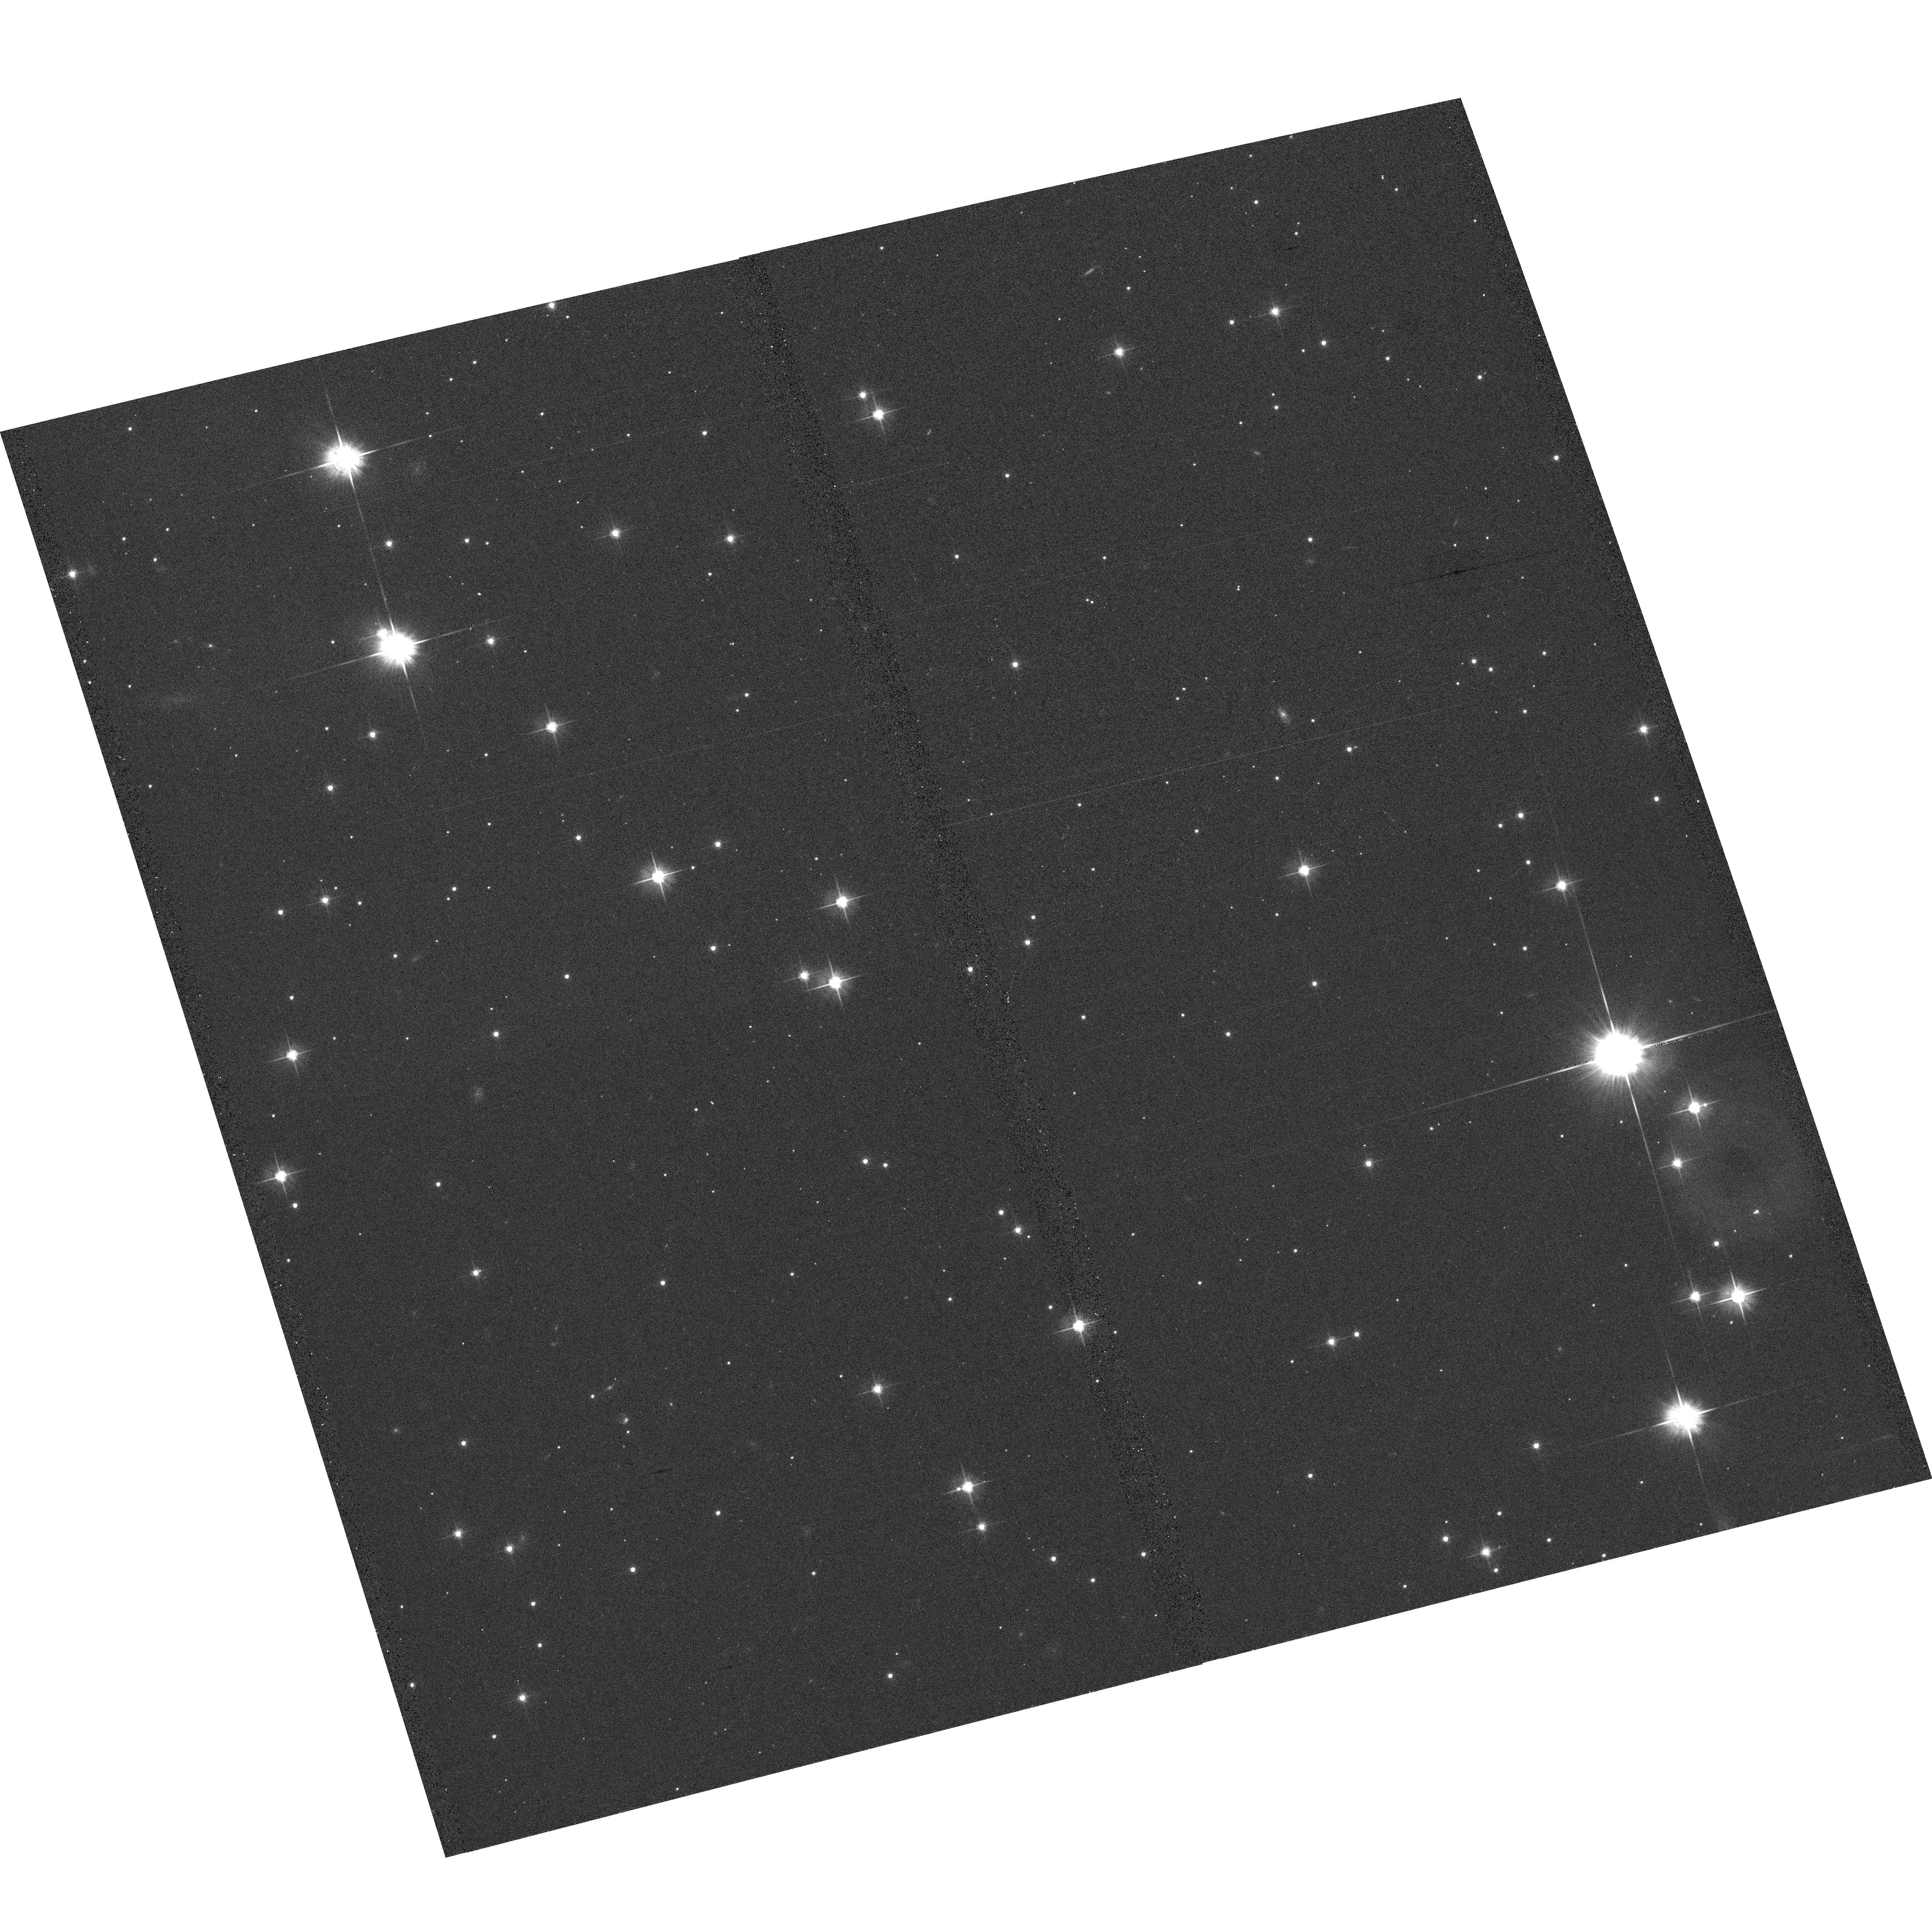
Target: ER8-FIELD. Instrument: ACS/WFC. Filter: F606W. Exposure: 4 min. Observation ID: hst_9751_12_acs_wfc_f606w_j8ps12

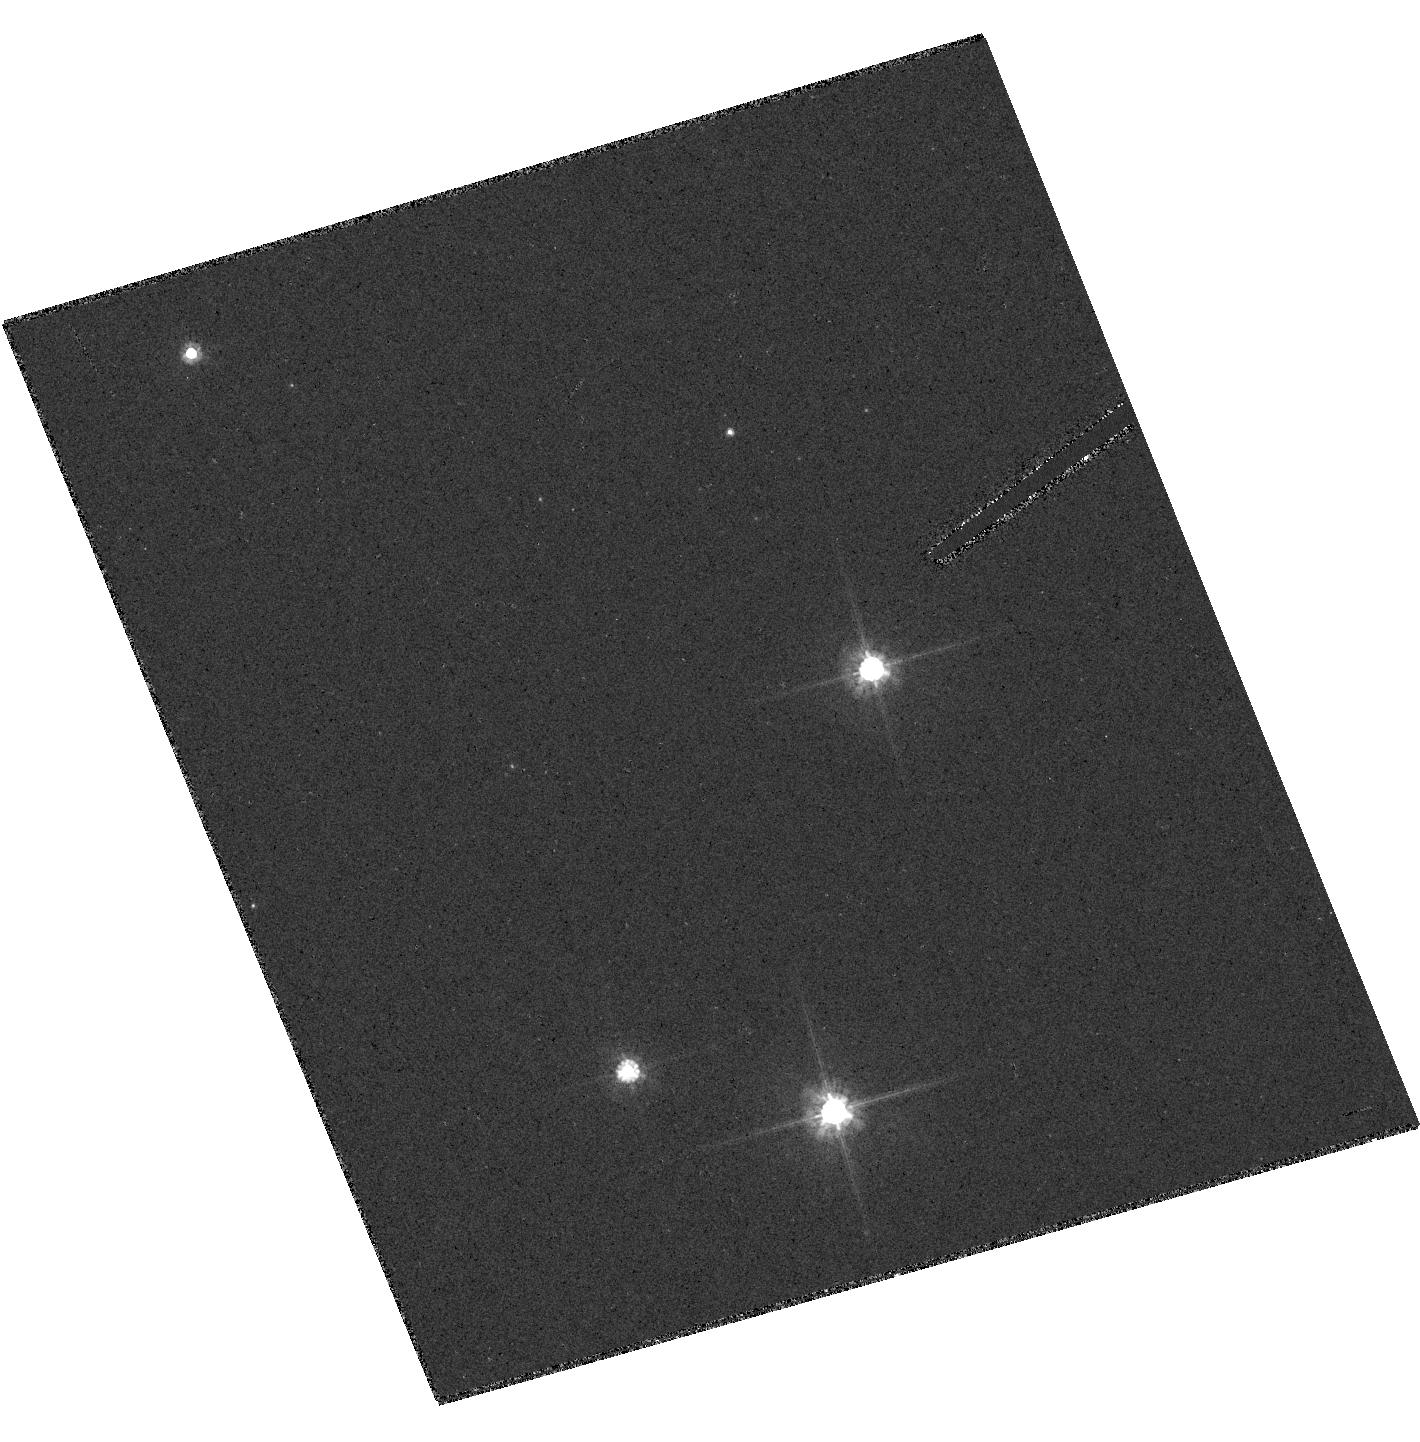
Target: ER8-HRC. Instrument: ACS/HRC. Filter: F606W. Exposure: 4 min. Observation ID: hst_9751_31_acs_hrc_f606w_j8ps31

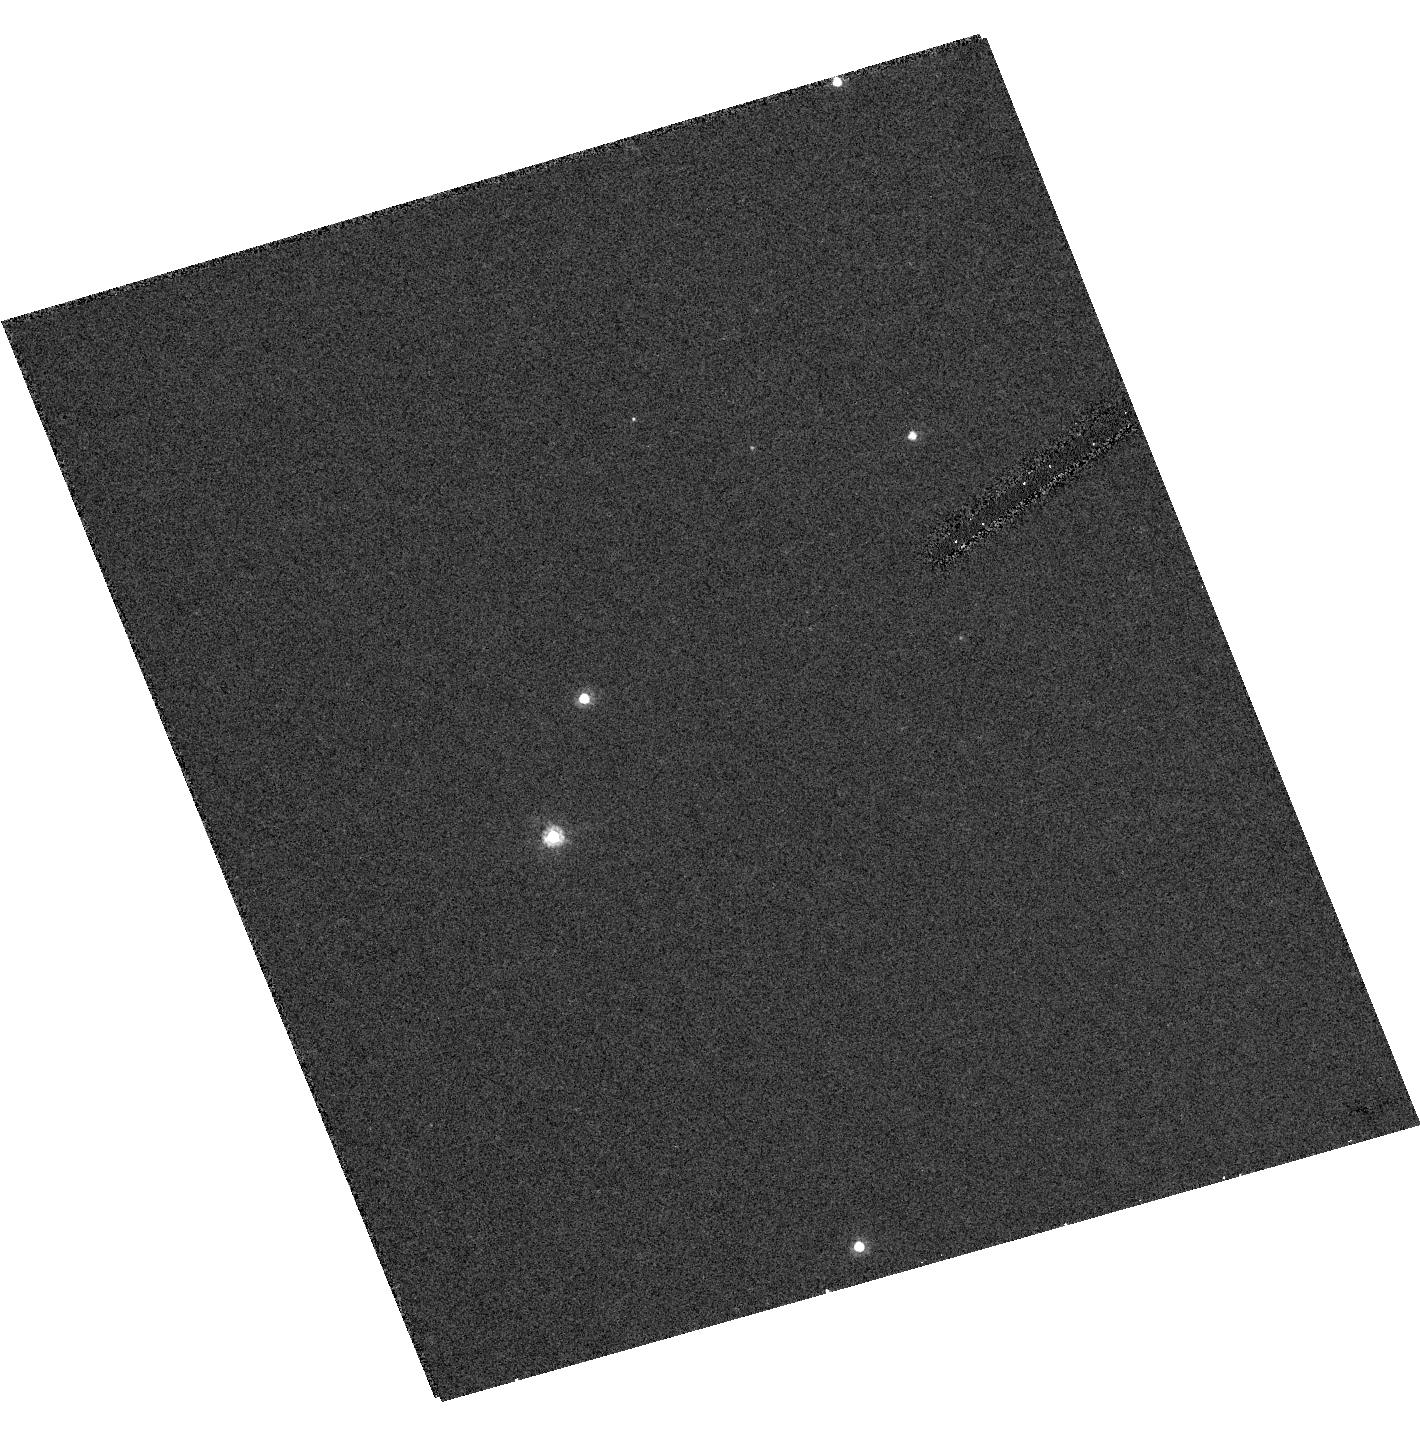
Target: ER8-FIELD. Instrument: ACS/HRC. Filter: F606W. Exposure: 6 min. Observation ID: hst_9751_51_acs_hrc_f606w_j8ps51

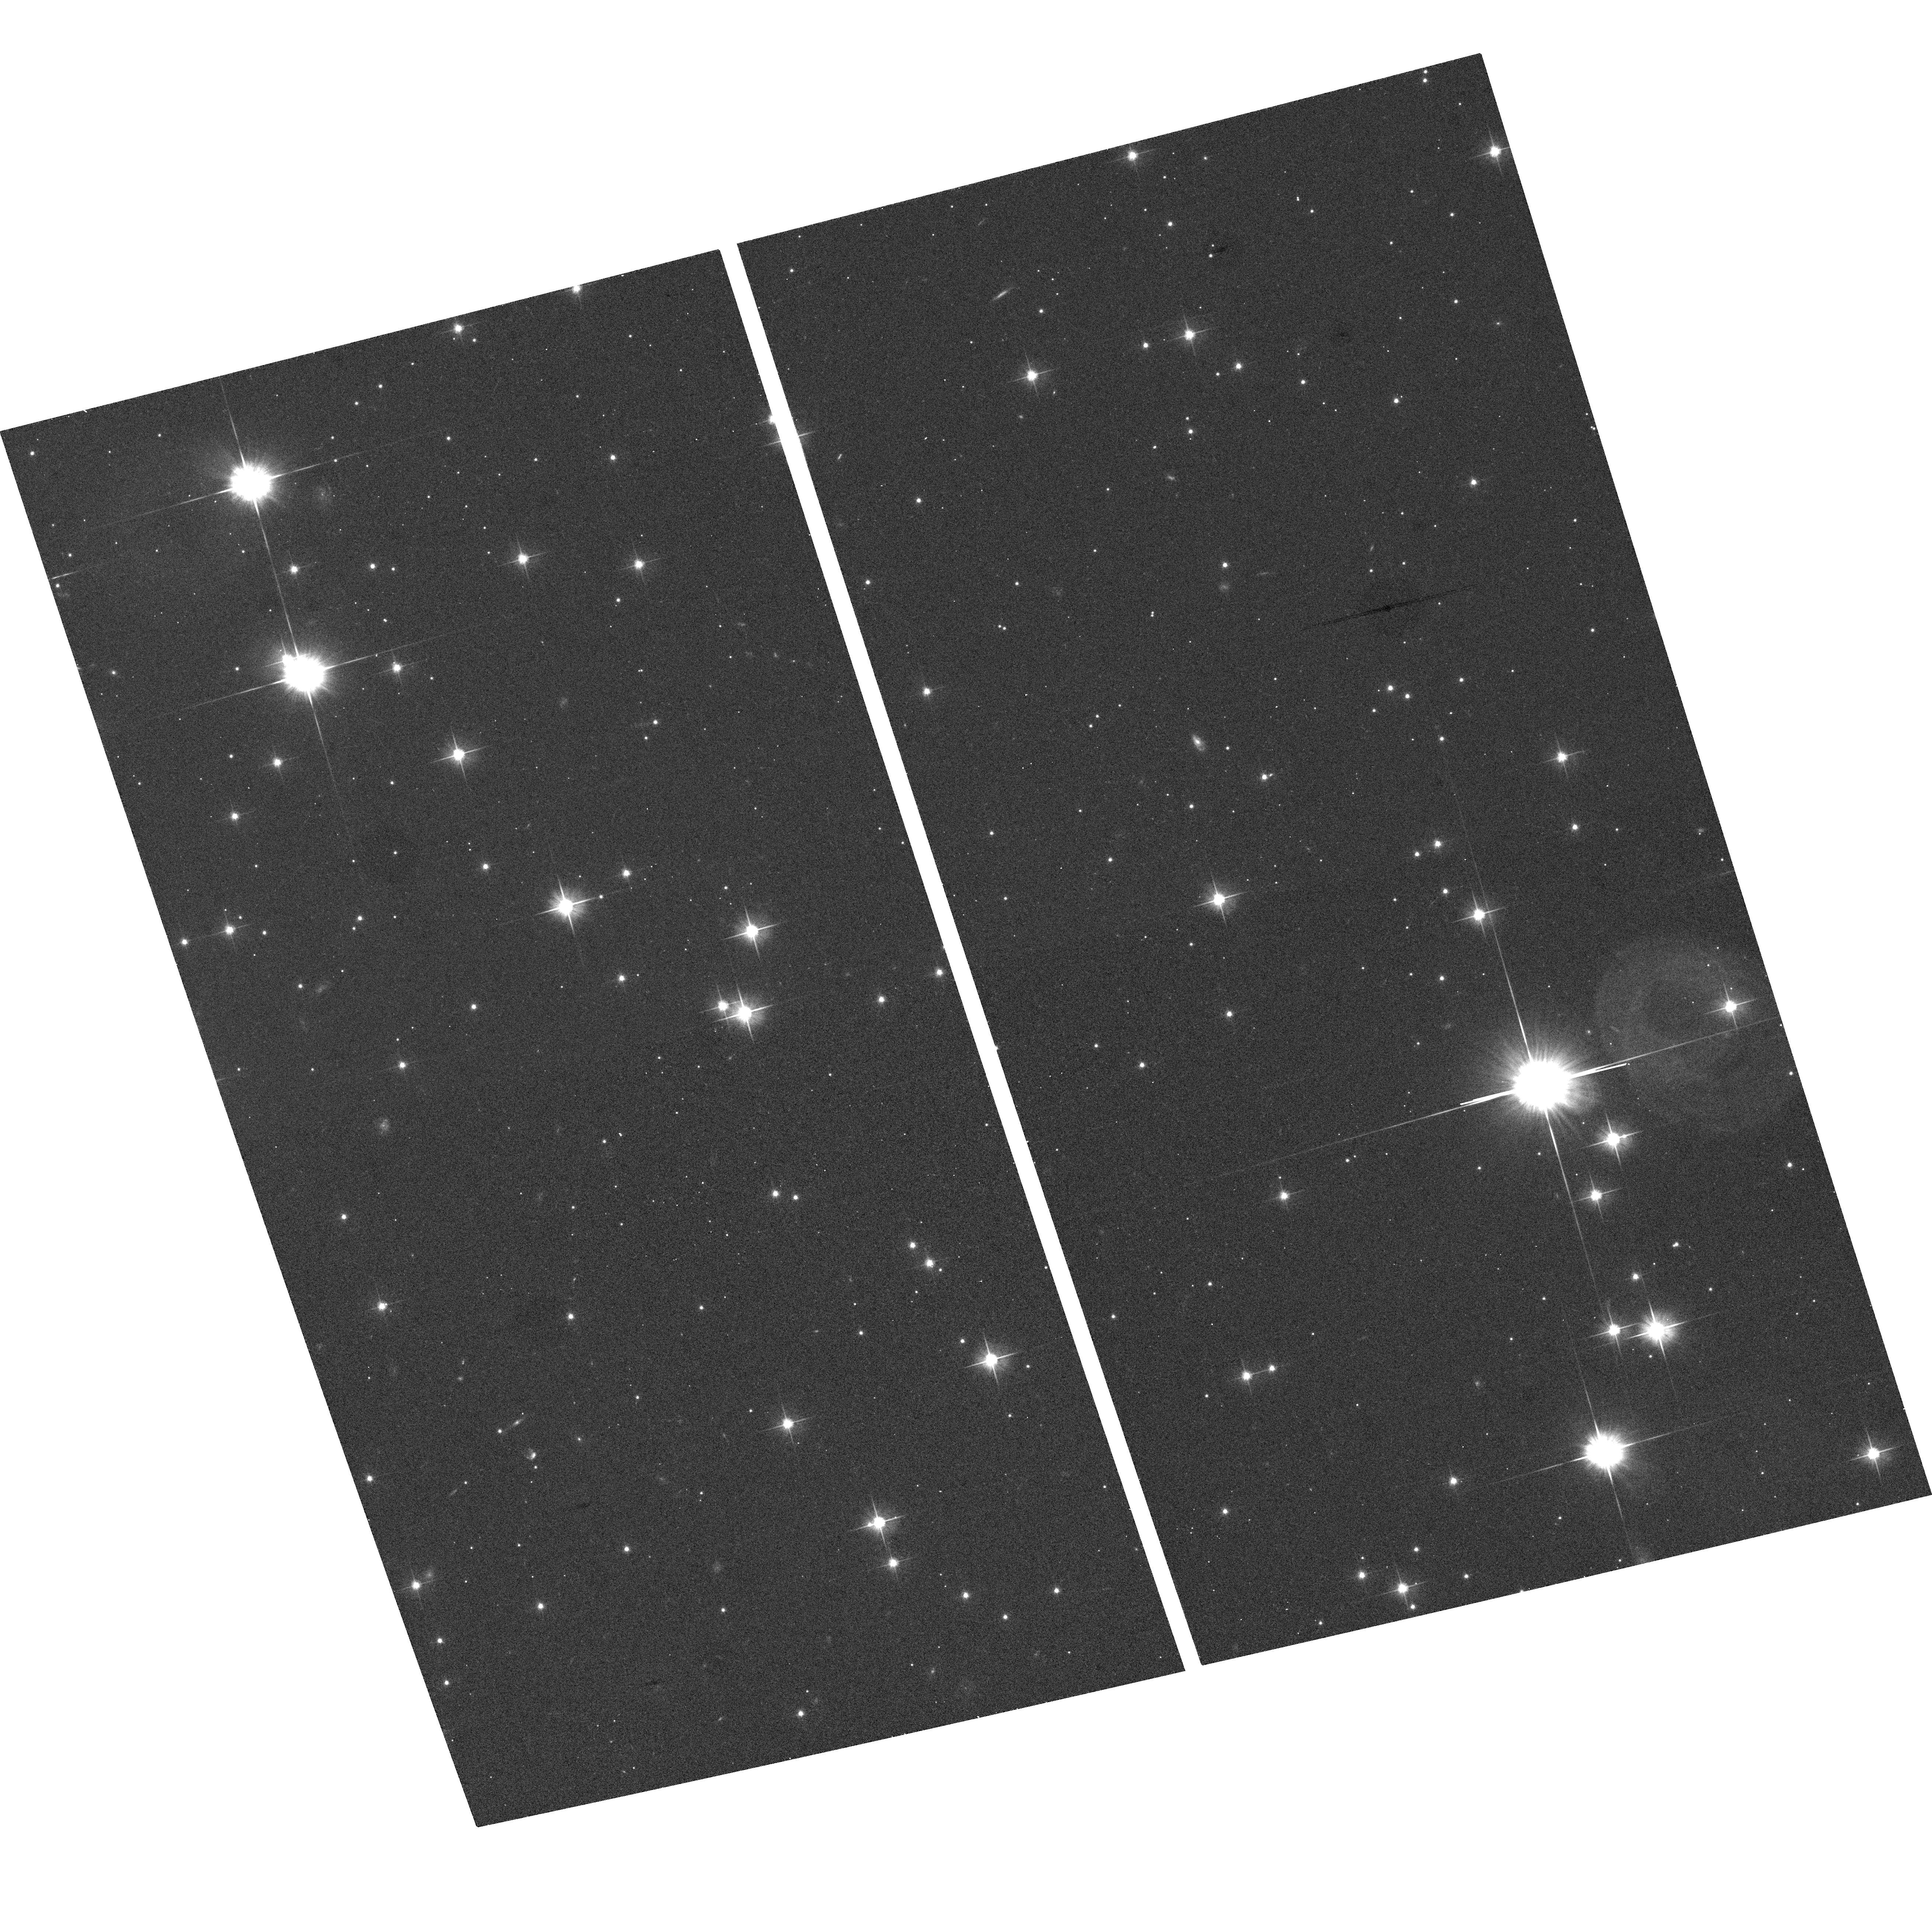
Target: ER8-FIELD. Instrument: ACS/WFC. Filter: F606W. Exposure: 3 min. Observation ID: hst_9751_b1_acs_wfc_f606w_j8psb1

Accurate Mass Determination of the Ancient White Dwarf   ER 8 Through Astrometric Microlensing (PI: Sahu, Kailash C.)

We propose to determine the mass of the very cool white dwarf ER 8 through astrometric microlensing. We have predicted that ER 8 will pass very close to a 15th-mag background star in January 2006, with an impact parameter of less than 0.05 arcsec. As it passes in front, it will cause a deflection of the background star's image by >8 milliarcsec, an amount easily detectable with HST/FGS. The gravitational deflection angle depends only on the distances and relative positions of the stars, and on the mass of the white dwarf. Since the distances and positions can be determined precisely before the event, the astrometric measurement offers a unique and direct method to measure the mass of the white dwarf to high accuracy (<5%). Unlike all other stellar mass determinations, this technique works for single stars (but only if they are nearby and of sufficient mass). The mass of ER 8 is of special interest because it is a member of the Galactic halo, and appears to be the oldest known field white dwarf. This object can thus set a lower limit on the age of the Galactic halo, but since white-dwarf cooling rates depend on their masses, the mass is a necessary ingredient in the age determination. As a byproduct, we will obtain an accurate parallax for ER 8, and thus its luminosity and (from its effective temperature) its radius. Such quantities are at present rather poorly known for the coolest white dwarfs, and will provide strong constraints on white-dwarf physics.